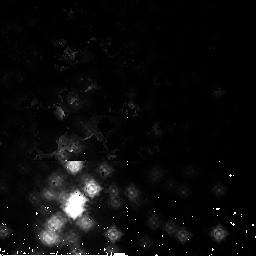
Target: NGC3603-2
Instrument: NICMOS/NIC2
Filter: F165M
Exposure: 2 min
Observation ID: n9i622020

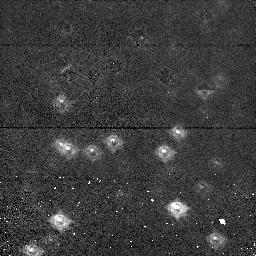
Target: NGC1850-1
Instrument: NICMOS/NIC1
Filter: F110M
Exposure: 2 min
Observation ID: n9i641020

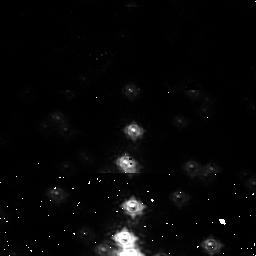
Target: NGC3603-1
Instrument: NICMOS/NIC1
Filter: F110M
Exposure: 2 min
Observation ID: n9i621020

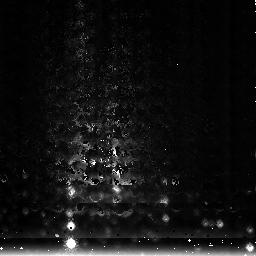
Target: NGC3603-3
Instrument: NICMOS/NIC3
Filter: F222M
Exposure: 1 min
Observation ID: n9i613020

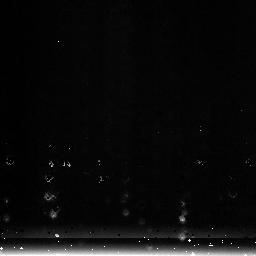
Target: NGC1850-3
Instrument: NICMOS/NIC3
Filter: F222M
Exposure: 1 min
Observation ID: n9i623020

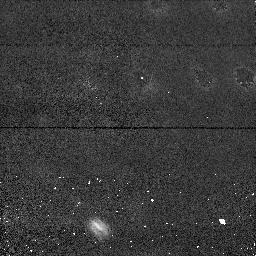
Target: NGC1850-1
Instrument: NICMOS/NIC1
Filter: F110M
Exposure: 2 min
Observation ID: n9i611020

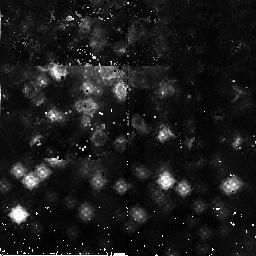
Target: NGC3603-2
Instrument: NICMOS/NIC2
Filter: F165M
Exposure: 2 min
Observation ID: n9i632020

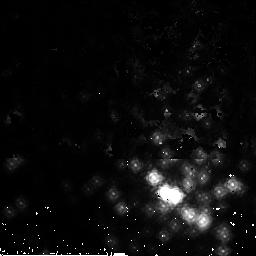
Target: NGC3603-2
Instrument: NICMOS/NIC2
Filter: F165M
Exposure: 2 min
Observation ID: n9i612020

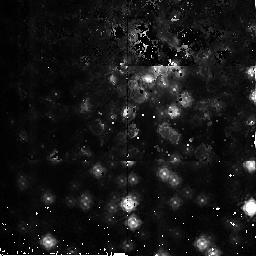
Target: NGC3603-2
Instrument: NICMOS/NIC2
Filter: F165M
Exposure: 2 min
Observation ID: n9i642020

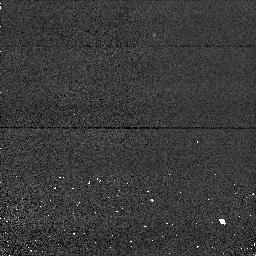
Target: NGC1850-1
Instrument: NICMOS/NIC1
Filter: F110M
Exposure: 2 min
Observation ID: n9i631020

NICMOS Focus Monitoring (PI: Wiklind, Tommy)

The purpose of this proposal is to determine the best focus for all three NICMOS detectors. The program will be executed every ~6 weeks. Each execution will concern a single detector, except two occasions which will include NIC3. In total NIC1 and NIC2 will be monitored 4 times each during the current cycle, while NIC3 will only be monitored twice. The program starts with a focus sweep using only the NIC1 camera (visit 11). The following observation is with the NIC2 camera (visit 12) after about 45 days. This pattern is repeated throughout the period except for Jan 1-8 and Jul 1-8 where also the NIC3 camera is used. In total this will result in 10 orbits. Notice that VISIT #1 #2 refers to visits for #1 sequential visit number for a given camera #2 camera in question visit 32 is therefore the third visit for camera 2. Some tweaking of dates and sources are necessary to ensure visibility under 2-gyro mode. These are the dates and targets for Cycel14: Visit 11: Oct 01-08 NIC1 NGC1850 Visit 12: Nov 15-22 NIC2 NGC3603 Visit 21: Jan 01-15 NIC1 NGC3603 Visit 13: Jan 01-15 NIC3 NGC3603 Visit 22: Feb 15-22 NIC2 NGC3603 Visit 31: Apr 01-15 NIC1 NGC1850 Visit 32: May 22-31 NIC2 NGC3603 Visit 41: Jun 15-22 NIC1 NGC1850 Visit 23: Jun 15-22 NIC3 NGC1850 Visit 42: Aug 07-22 NIC2 NGC3603